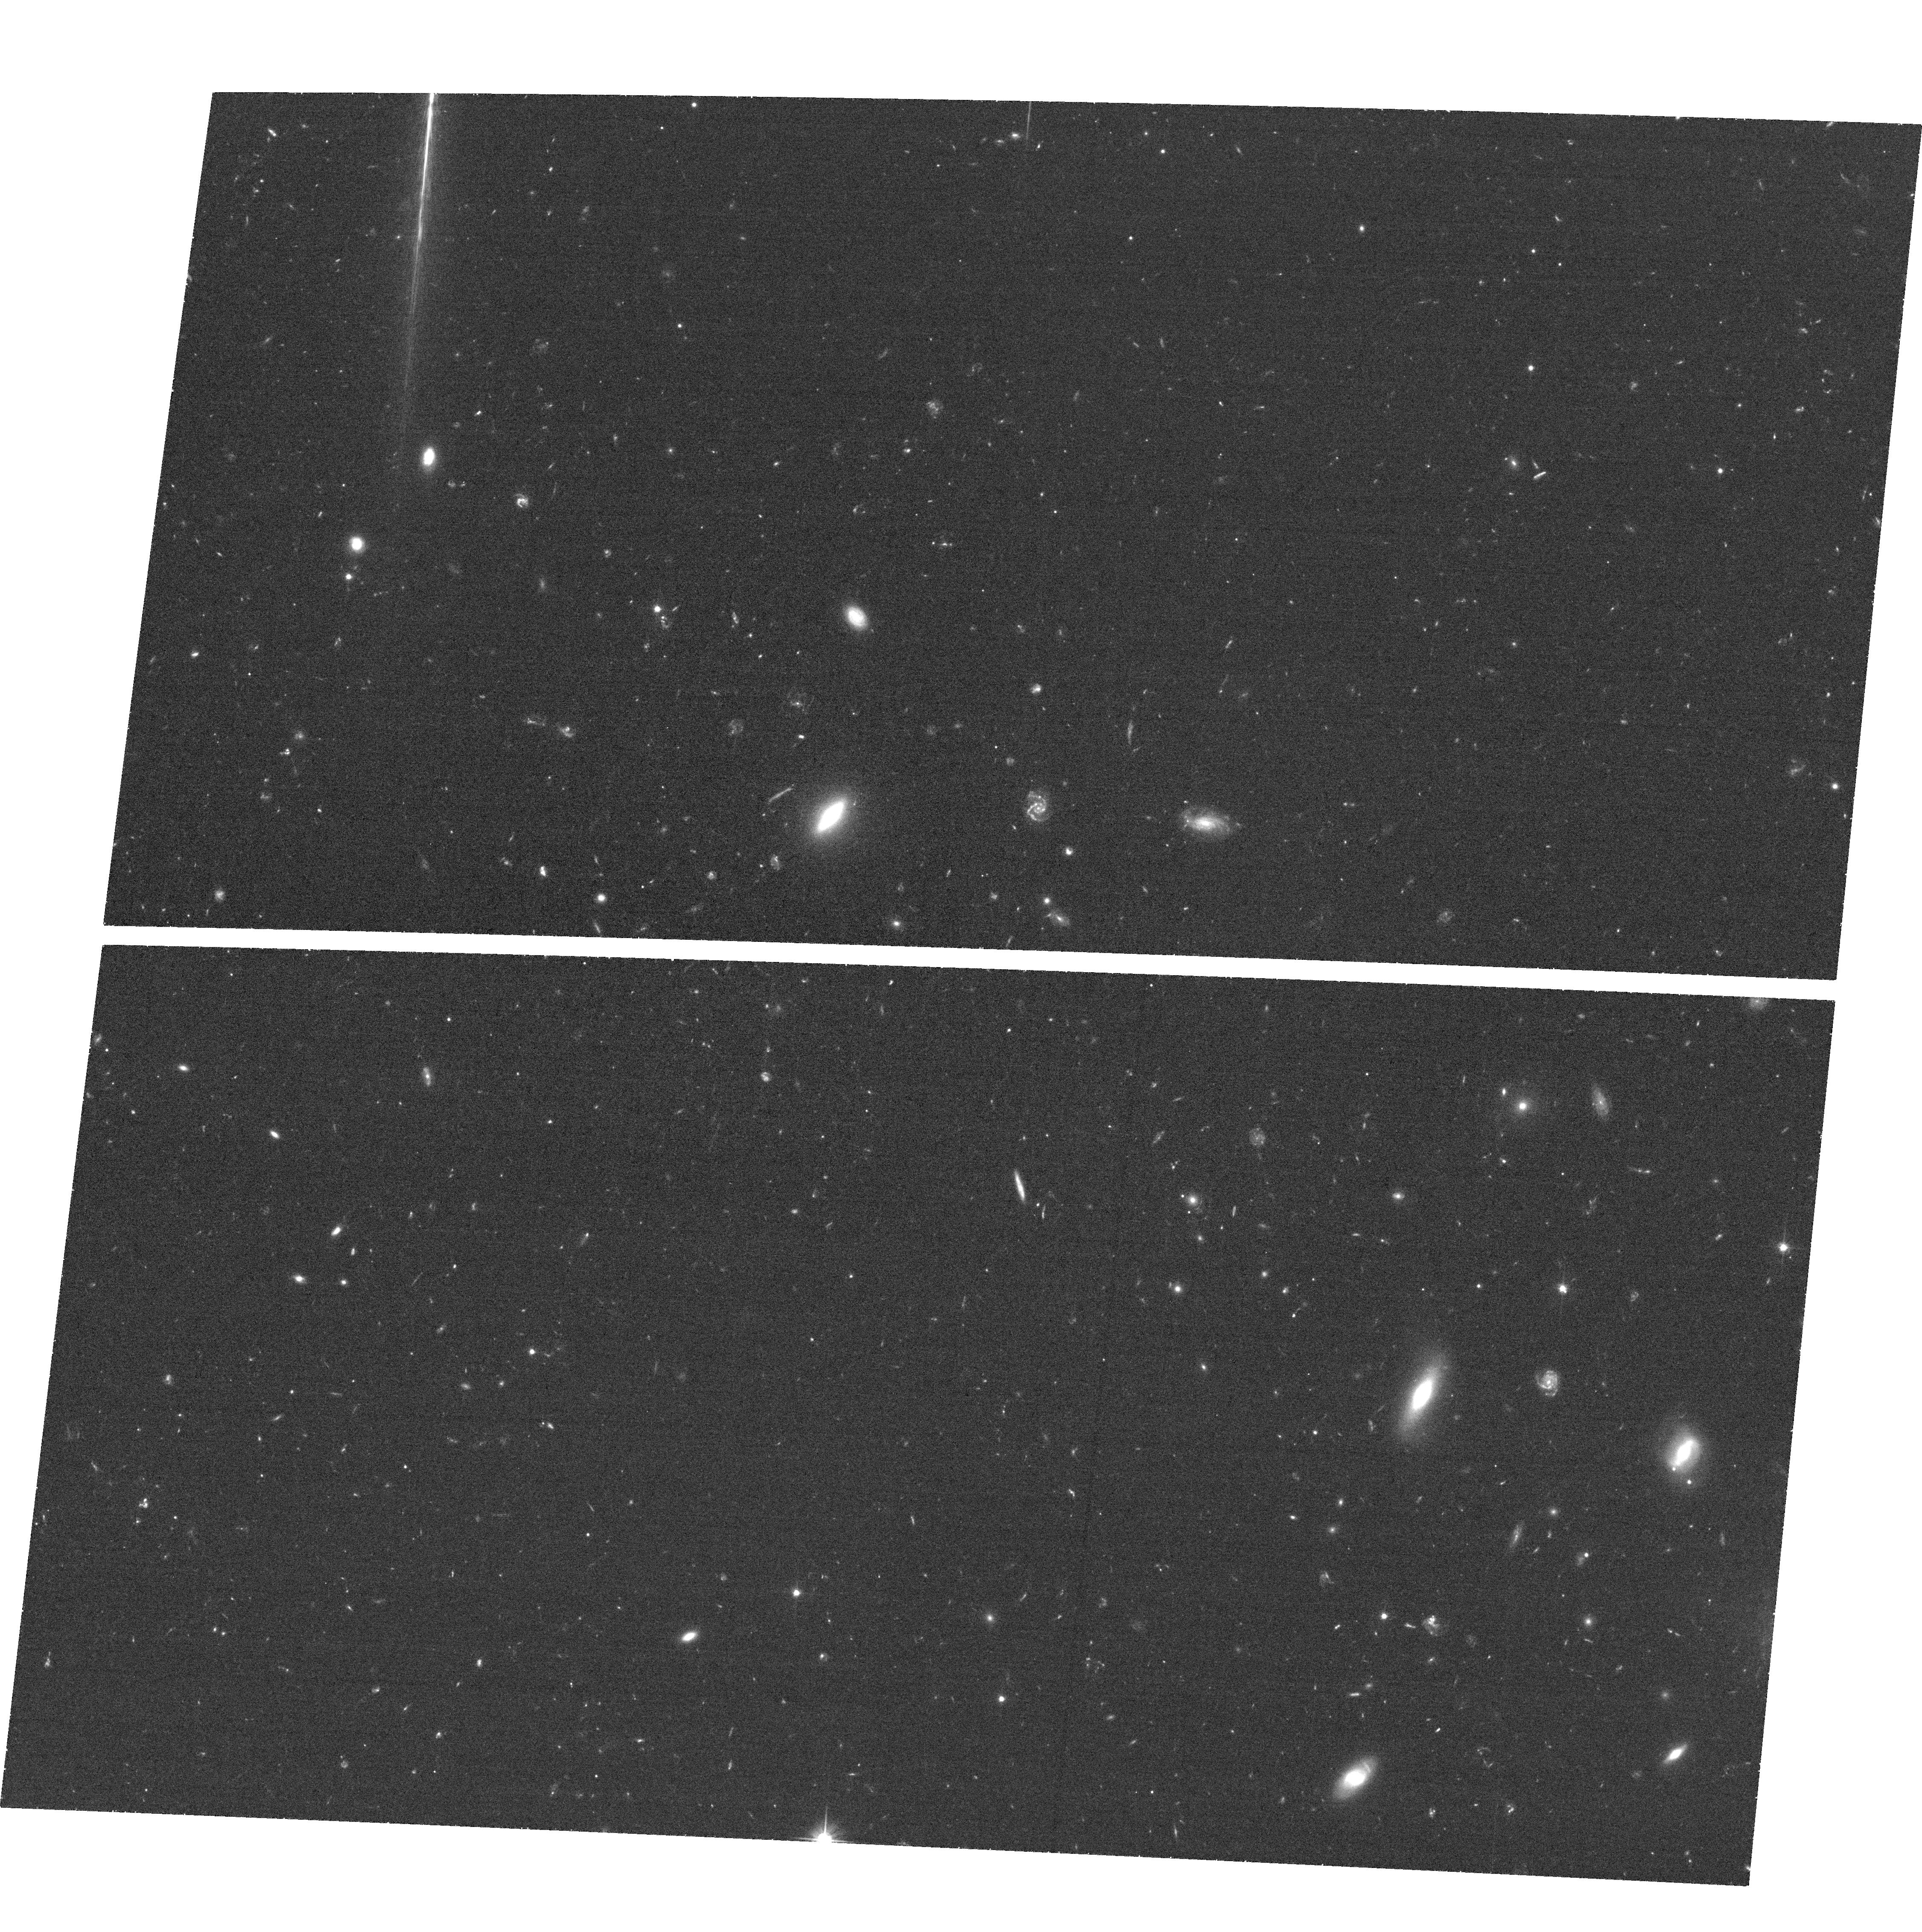
Target: SPT-CLJ2342-5411. Instrument: ACS/WFC. Filter: F606W. Exposure: 32 min. Observation ID: hst_12477_08_acs_wfc_f606w_jbqz08

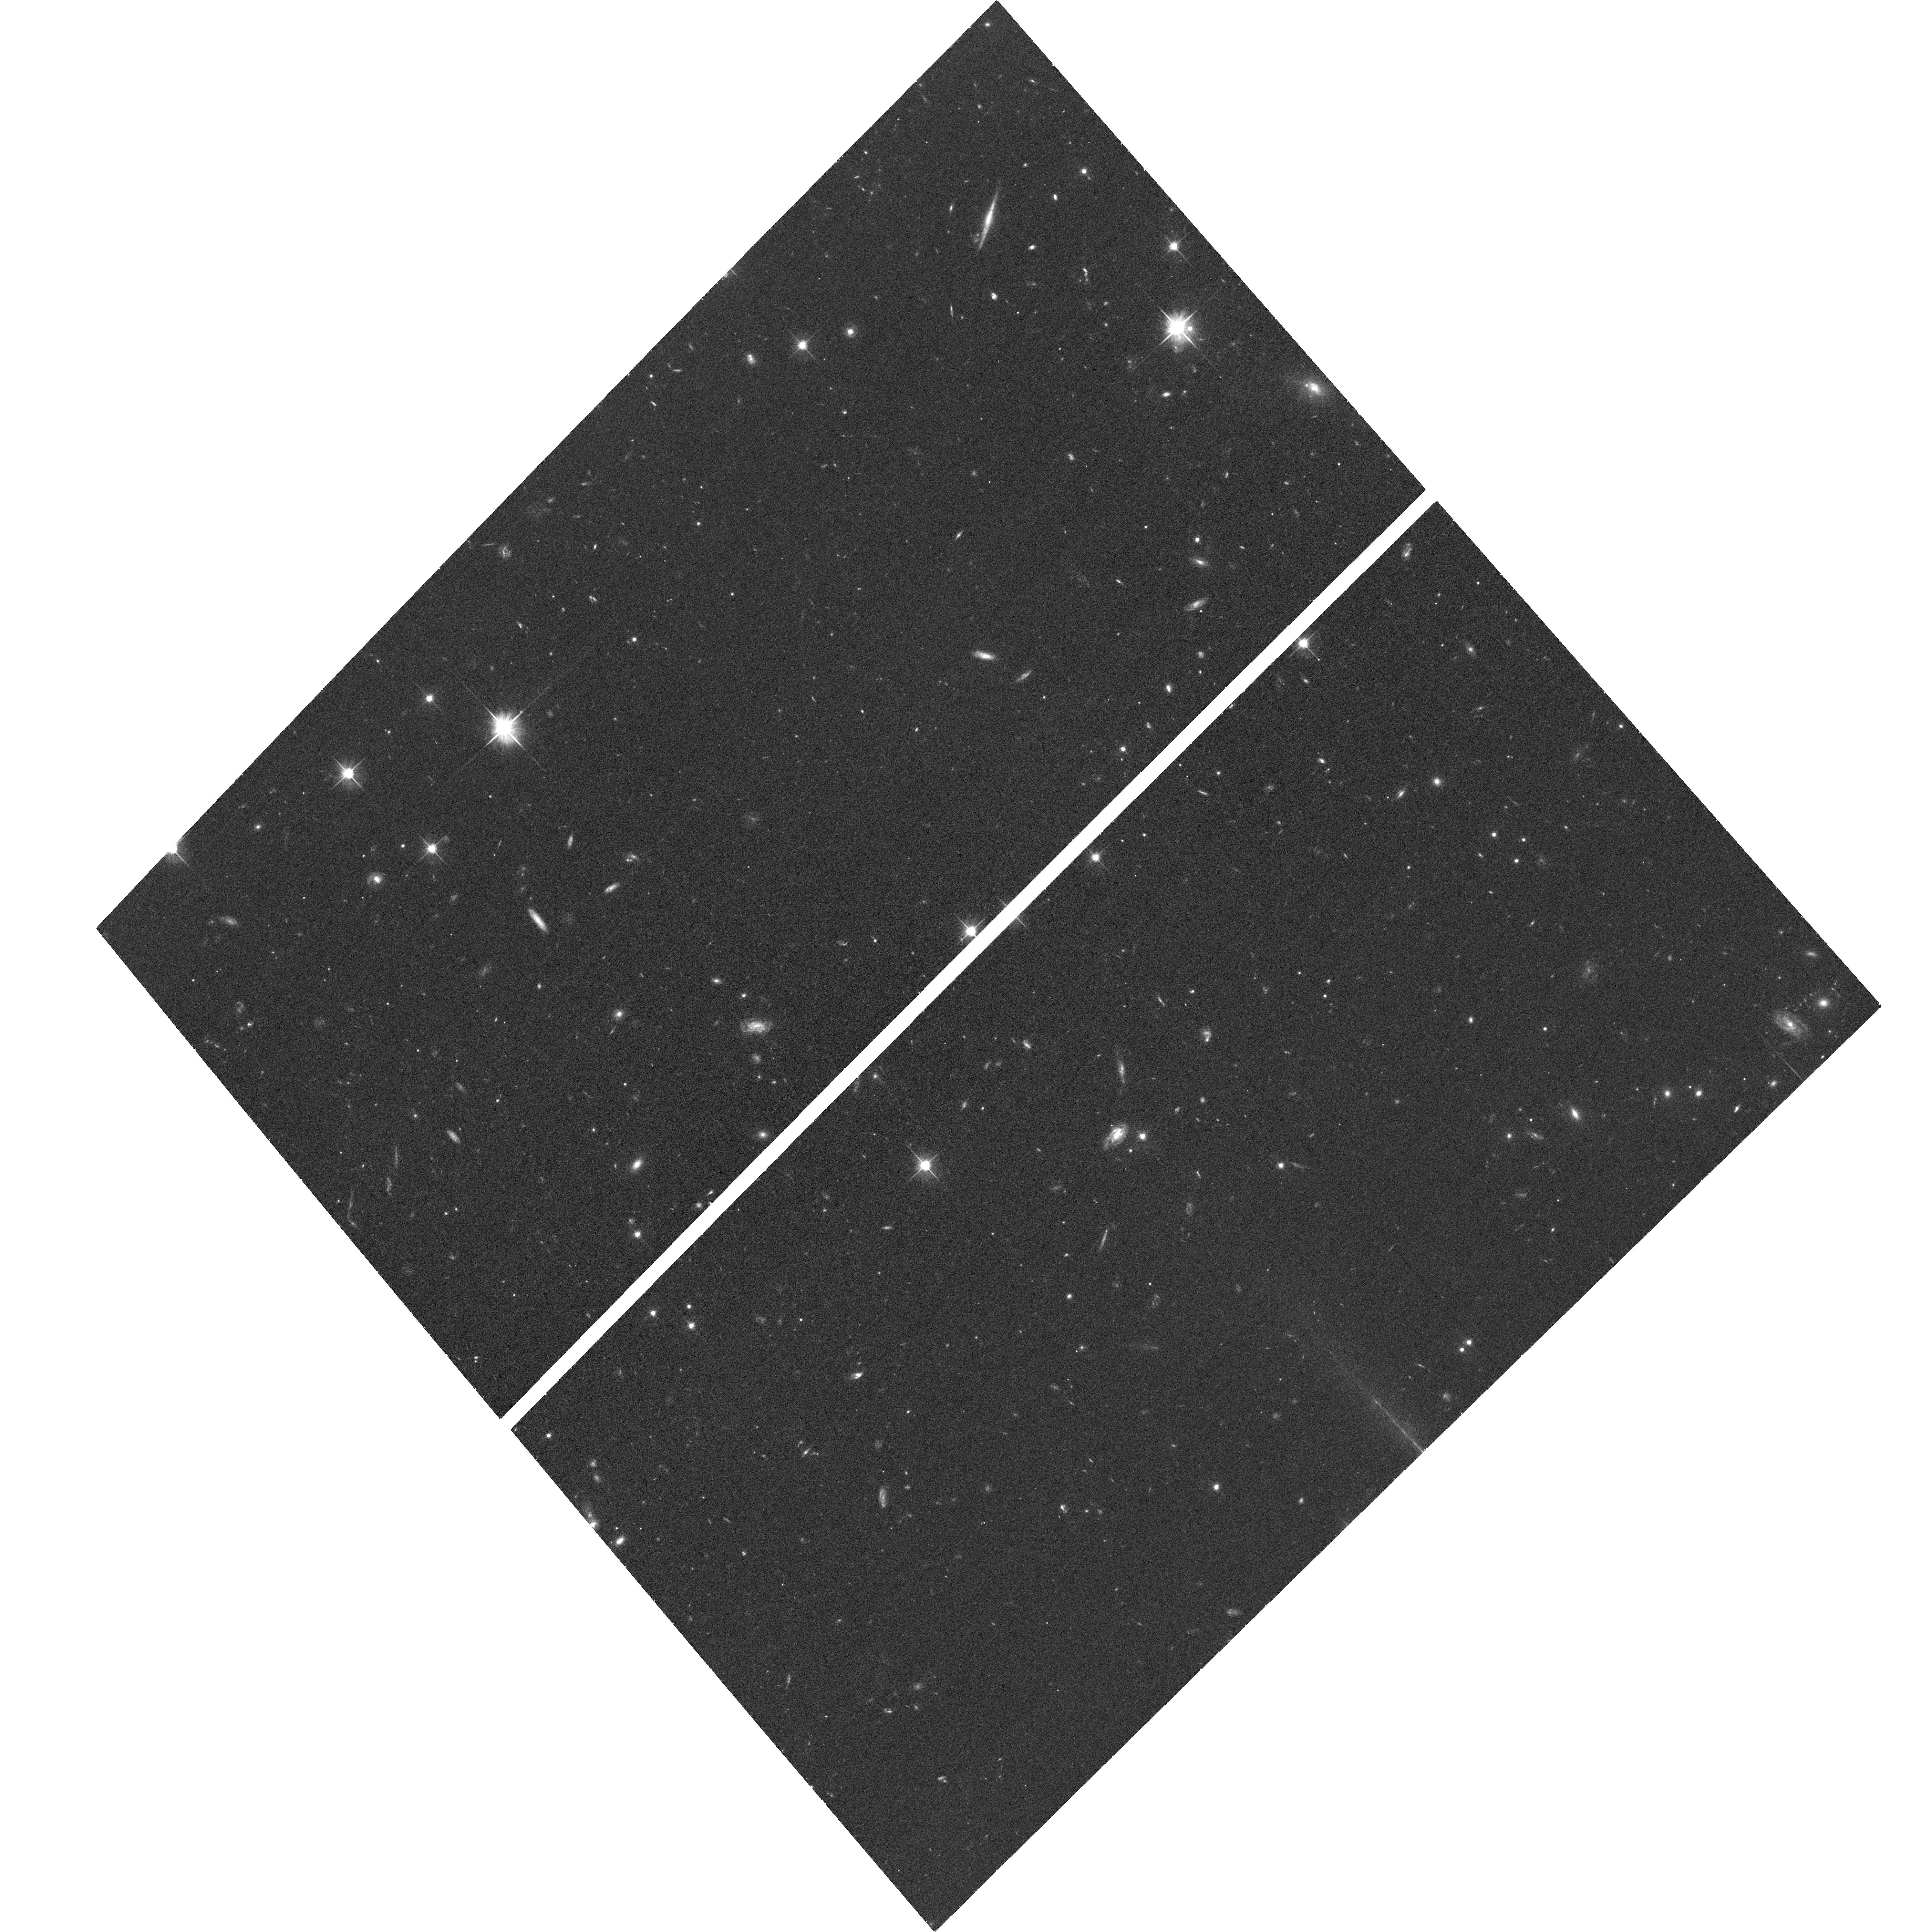
Target: SPT-CLJ2106-5844. Instrument: ACS/WFC. Filter: F606W. Exposure: 32 min. Observation ID: hst_12477_04_acs_wfc_f606w_jbqz04

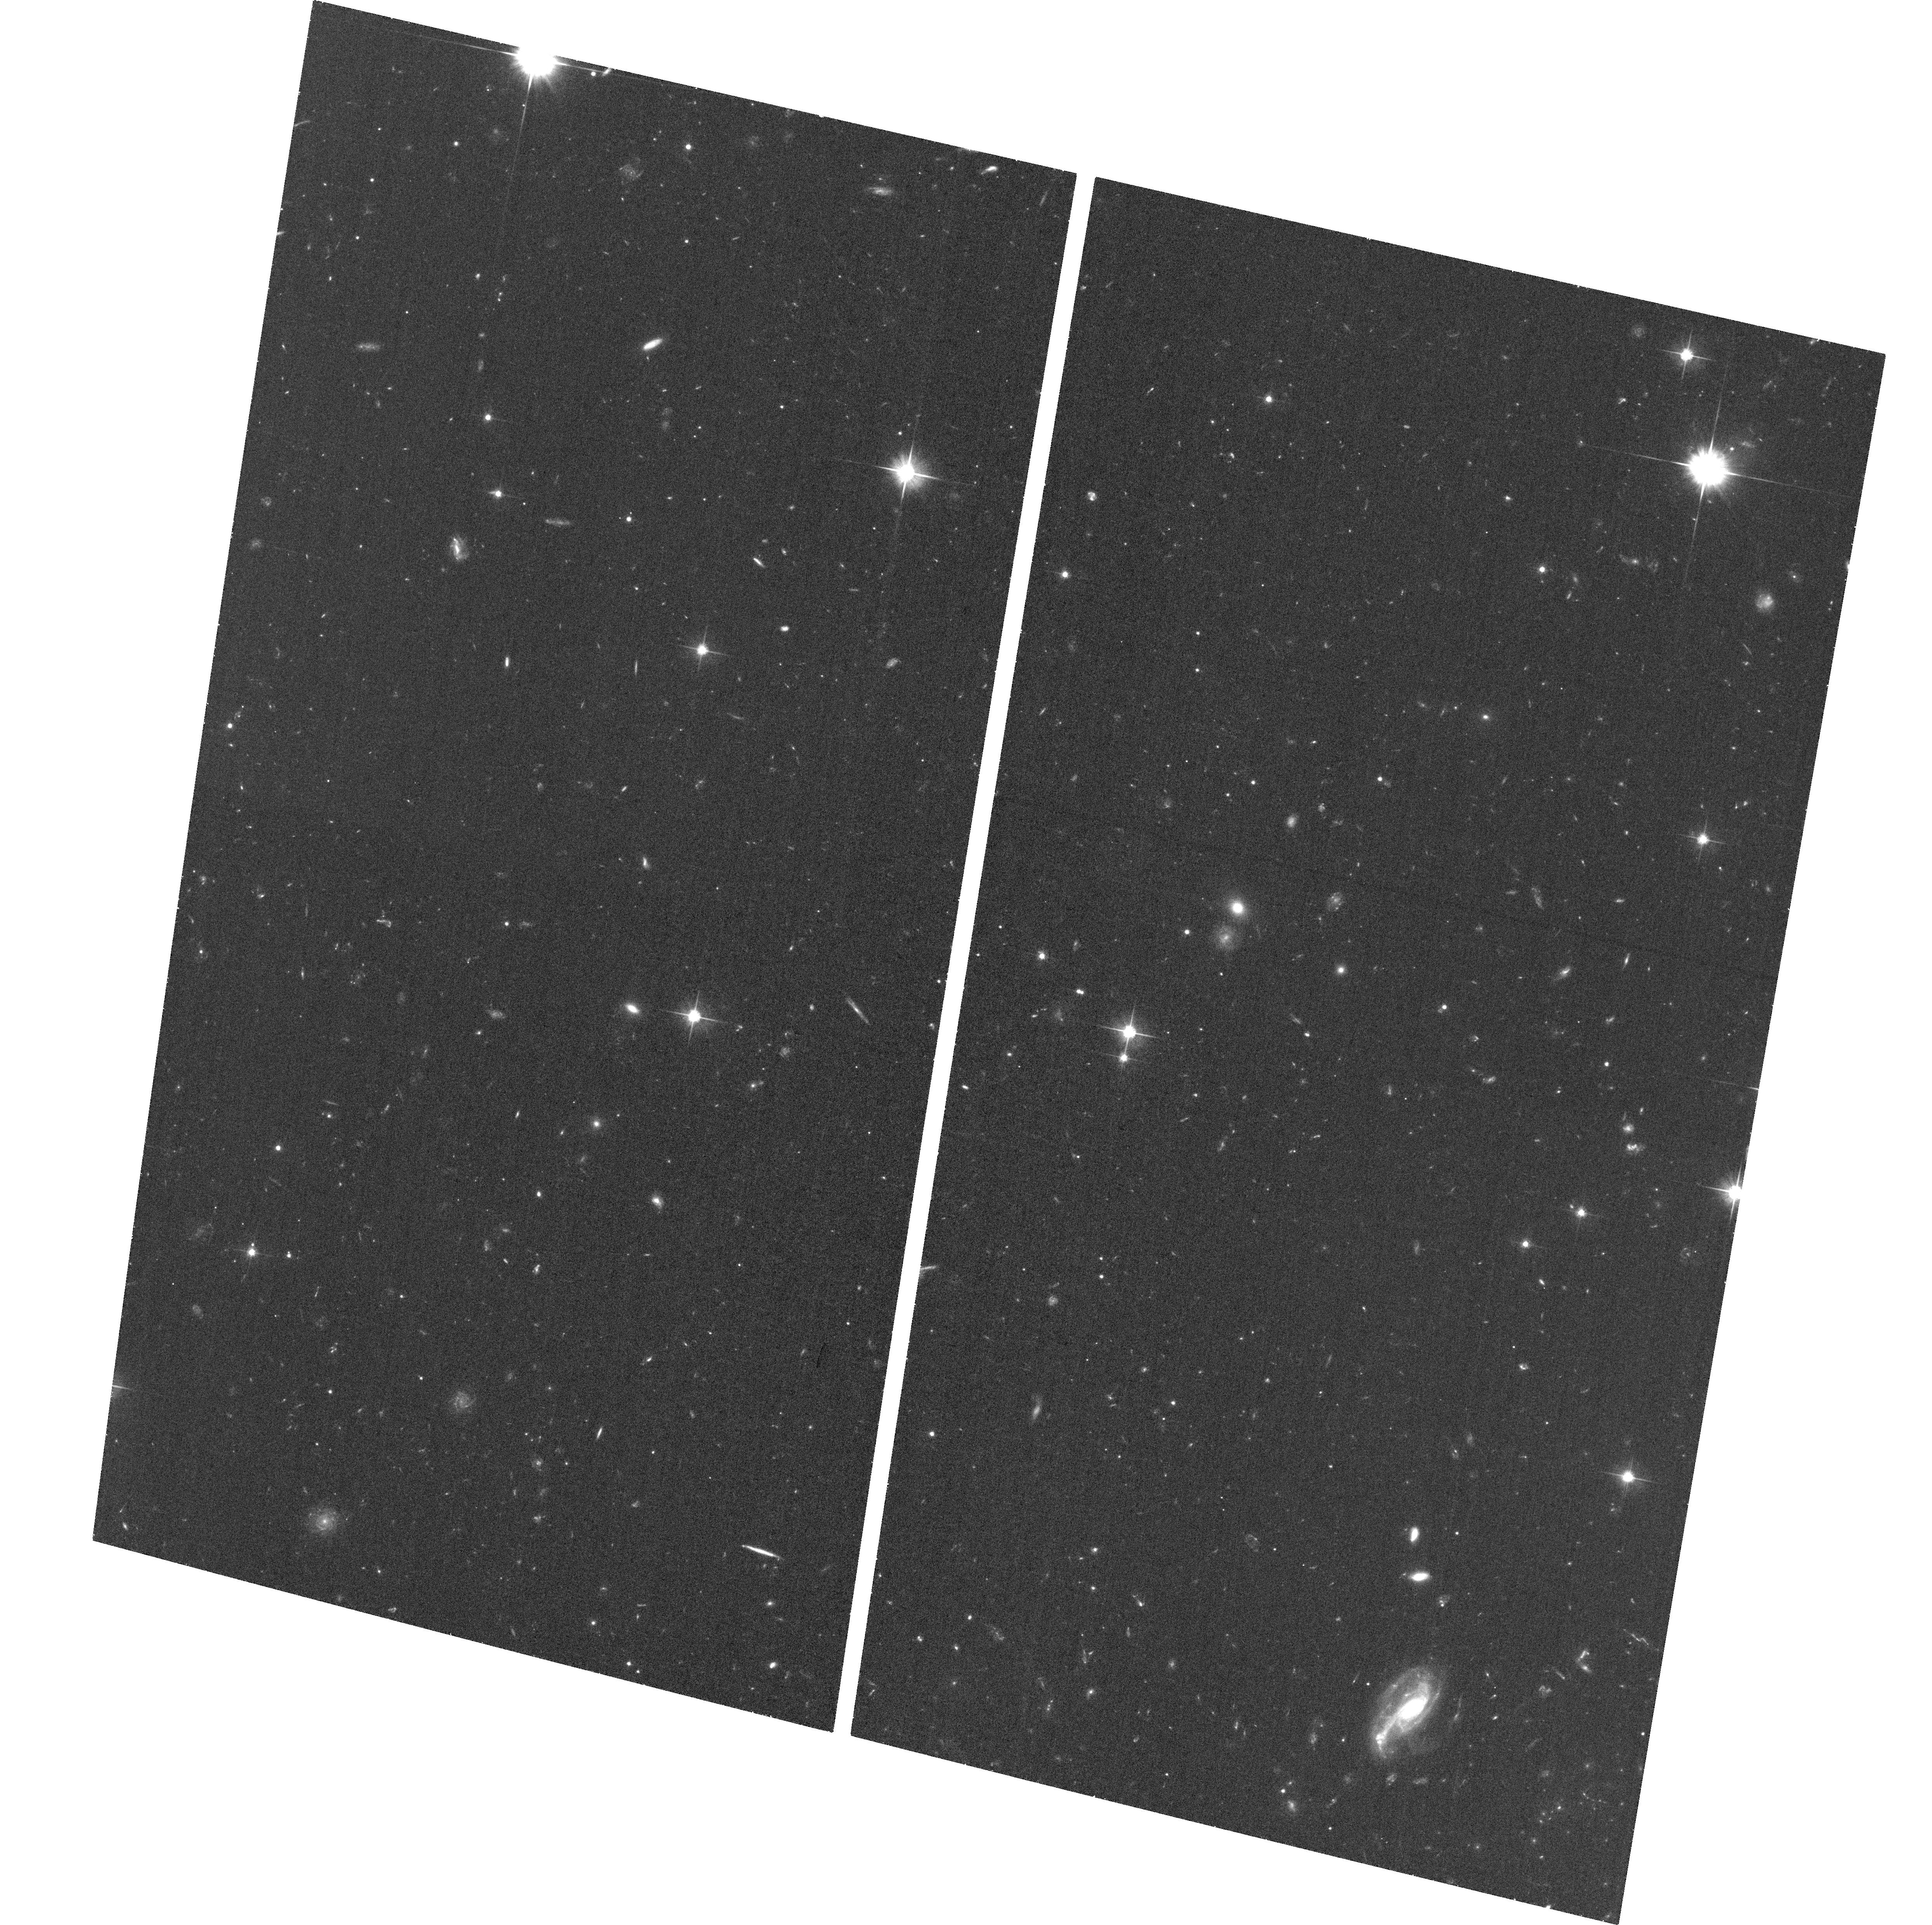
Target: SPT-CLJ0546-5345. Instrument: ACS/WFC. Filter: F606W. Exposure: 32 min. Observation ID: hst_12477_11_acs_wfc_f606w_jbqz11

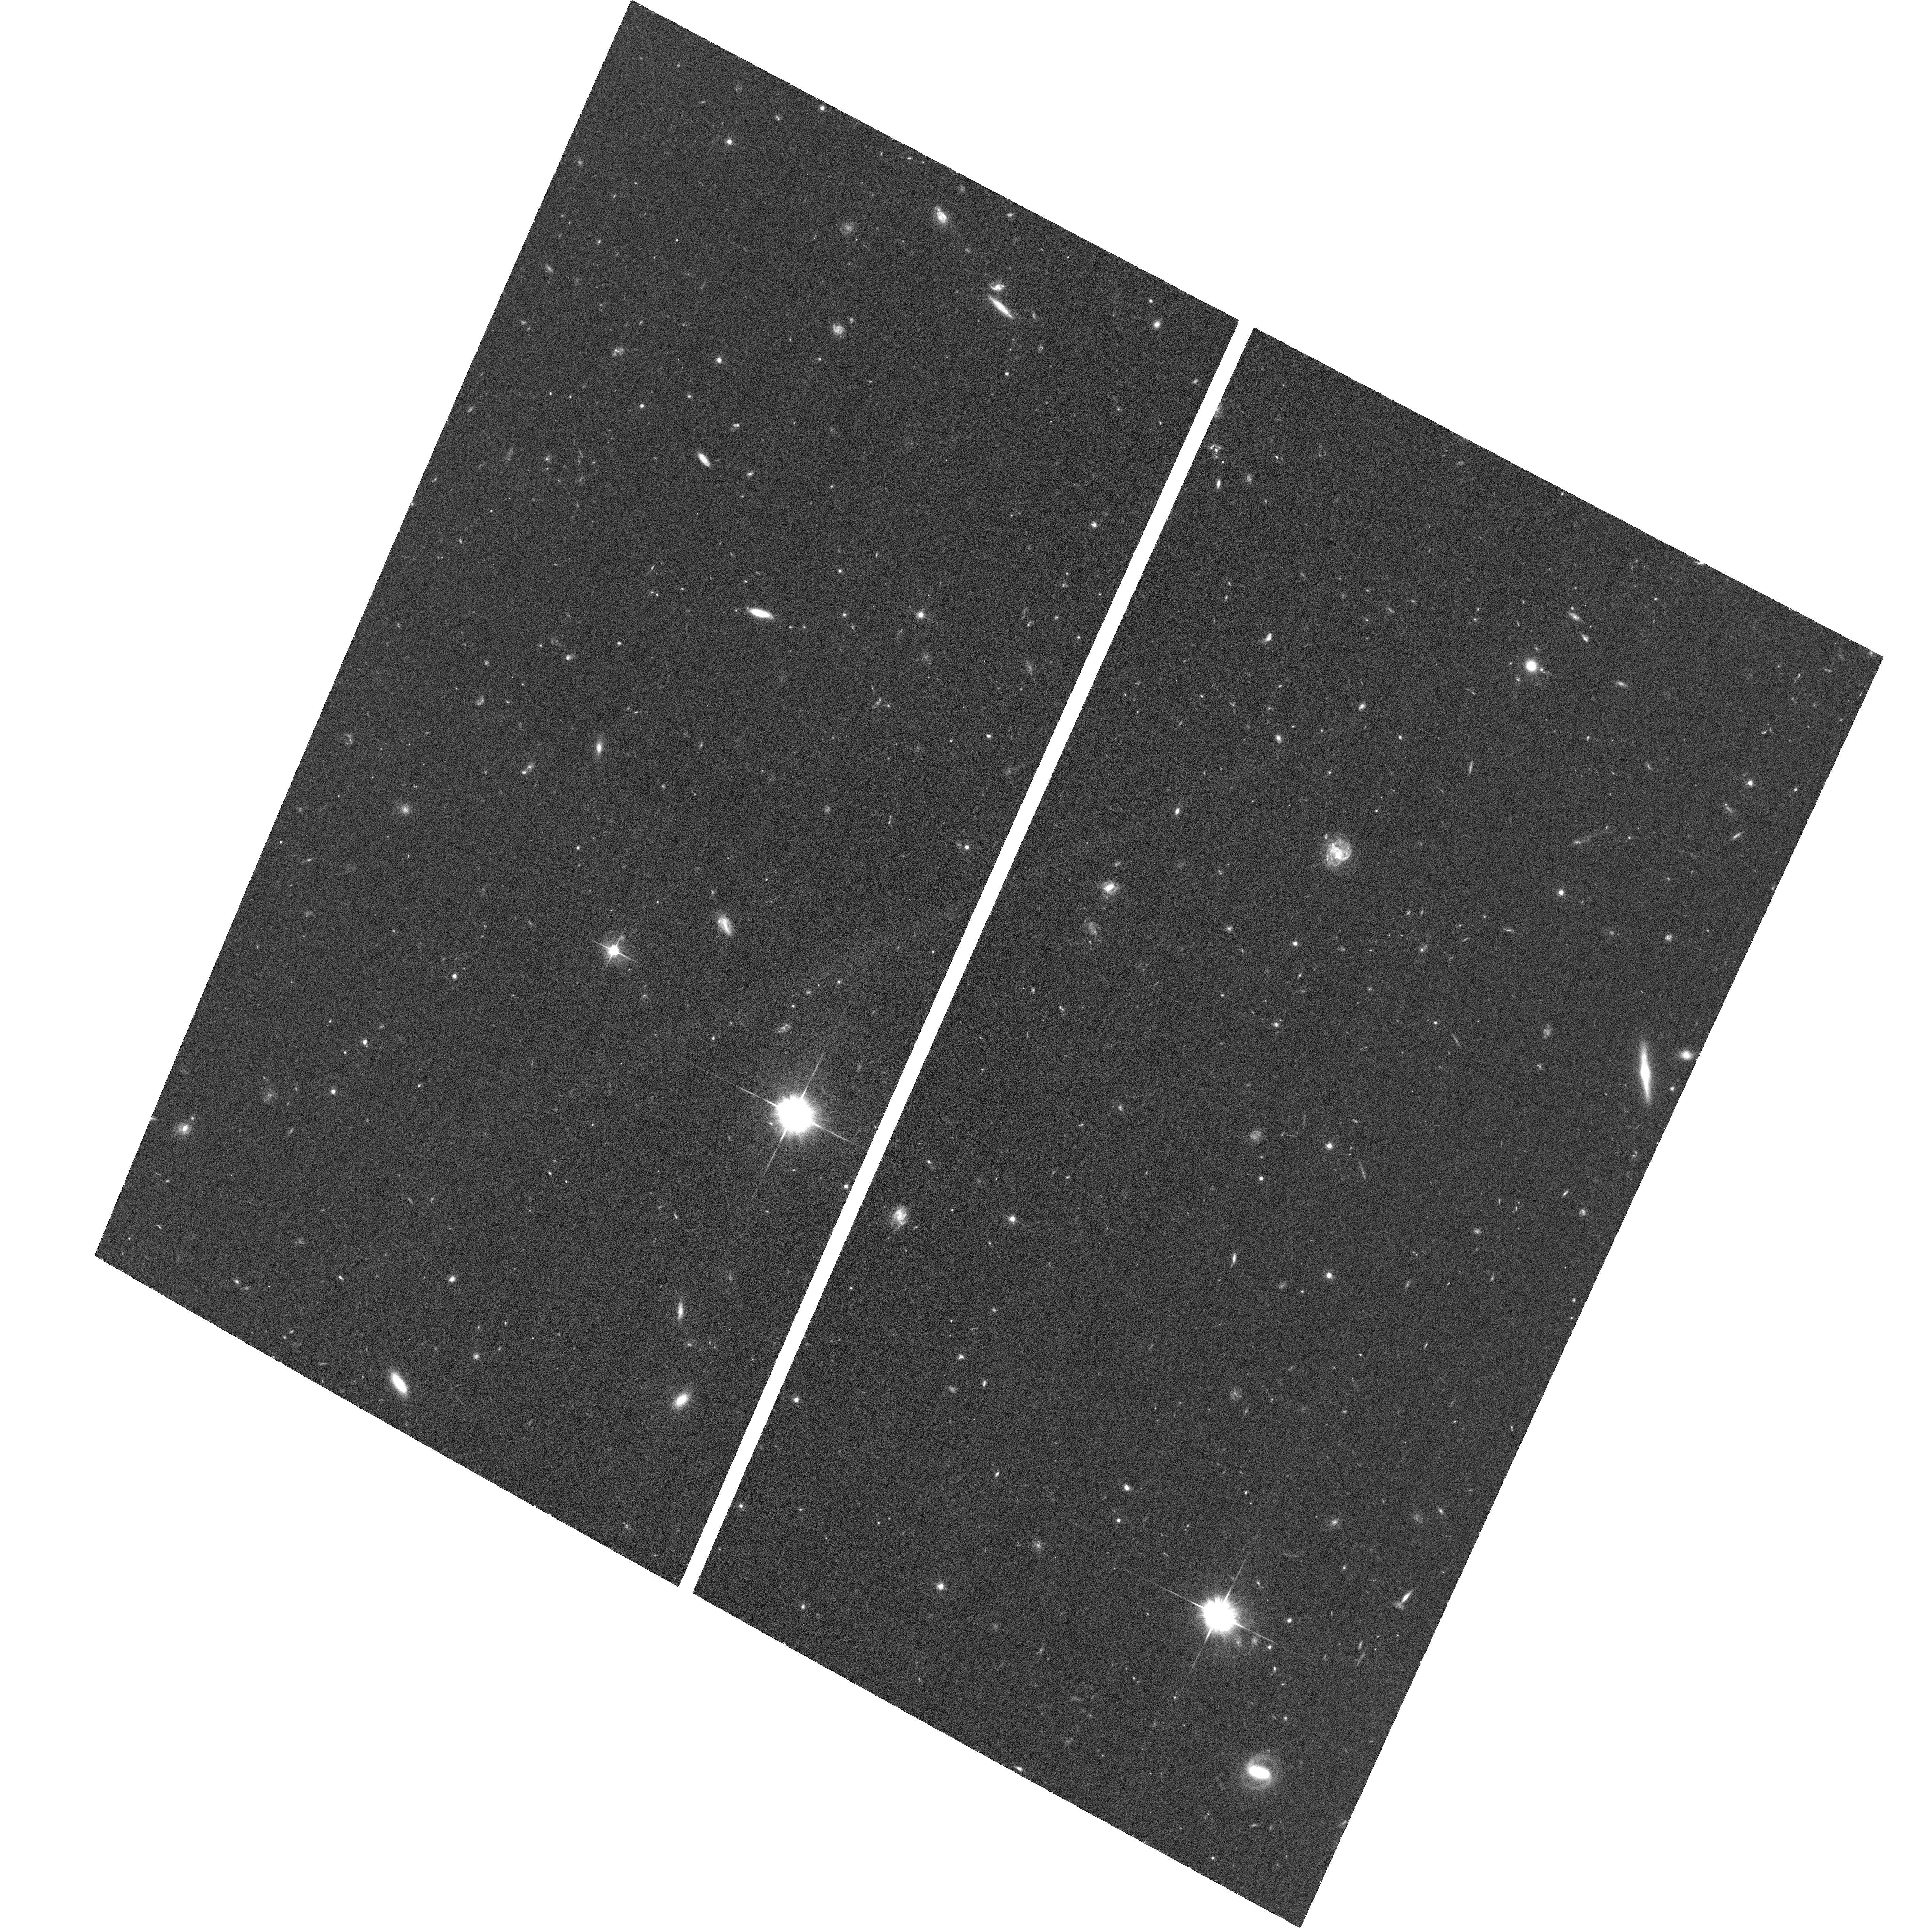
Target: SPT-CLJ0205-5829. Instrument: ACS/WFC. Filter: F606W. Exposure: 32 min. Observation ID: hst_12477_22_acs_wfc_f606w_jbqz22

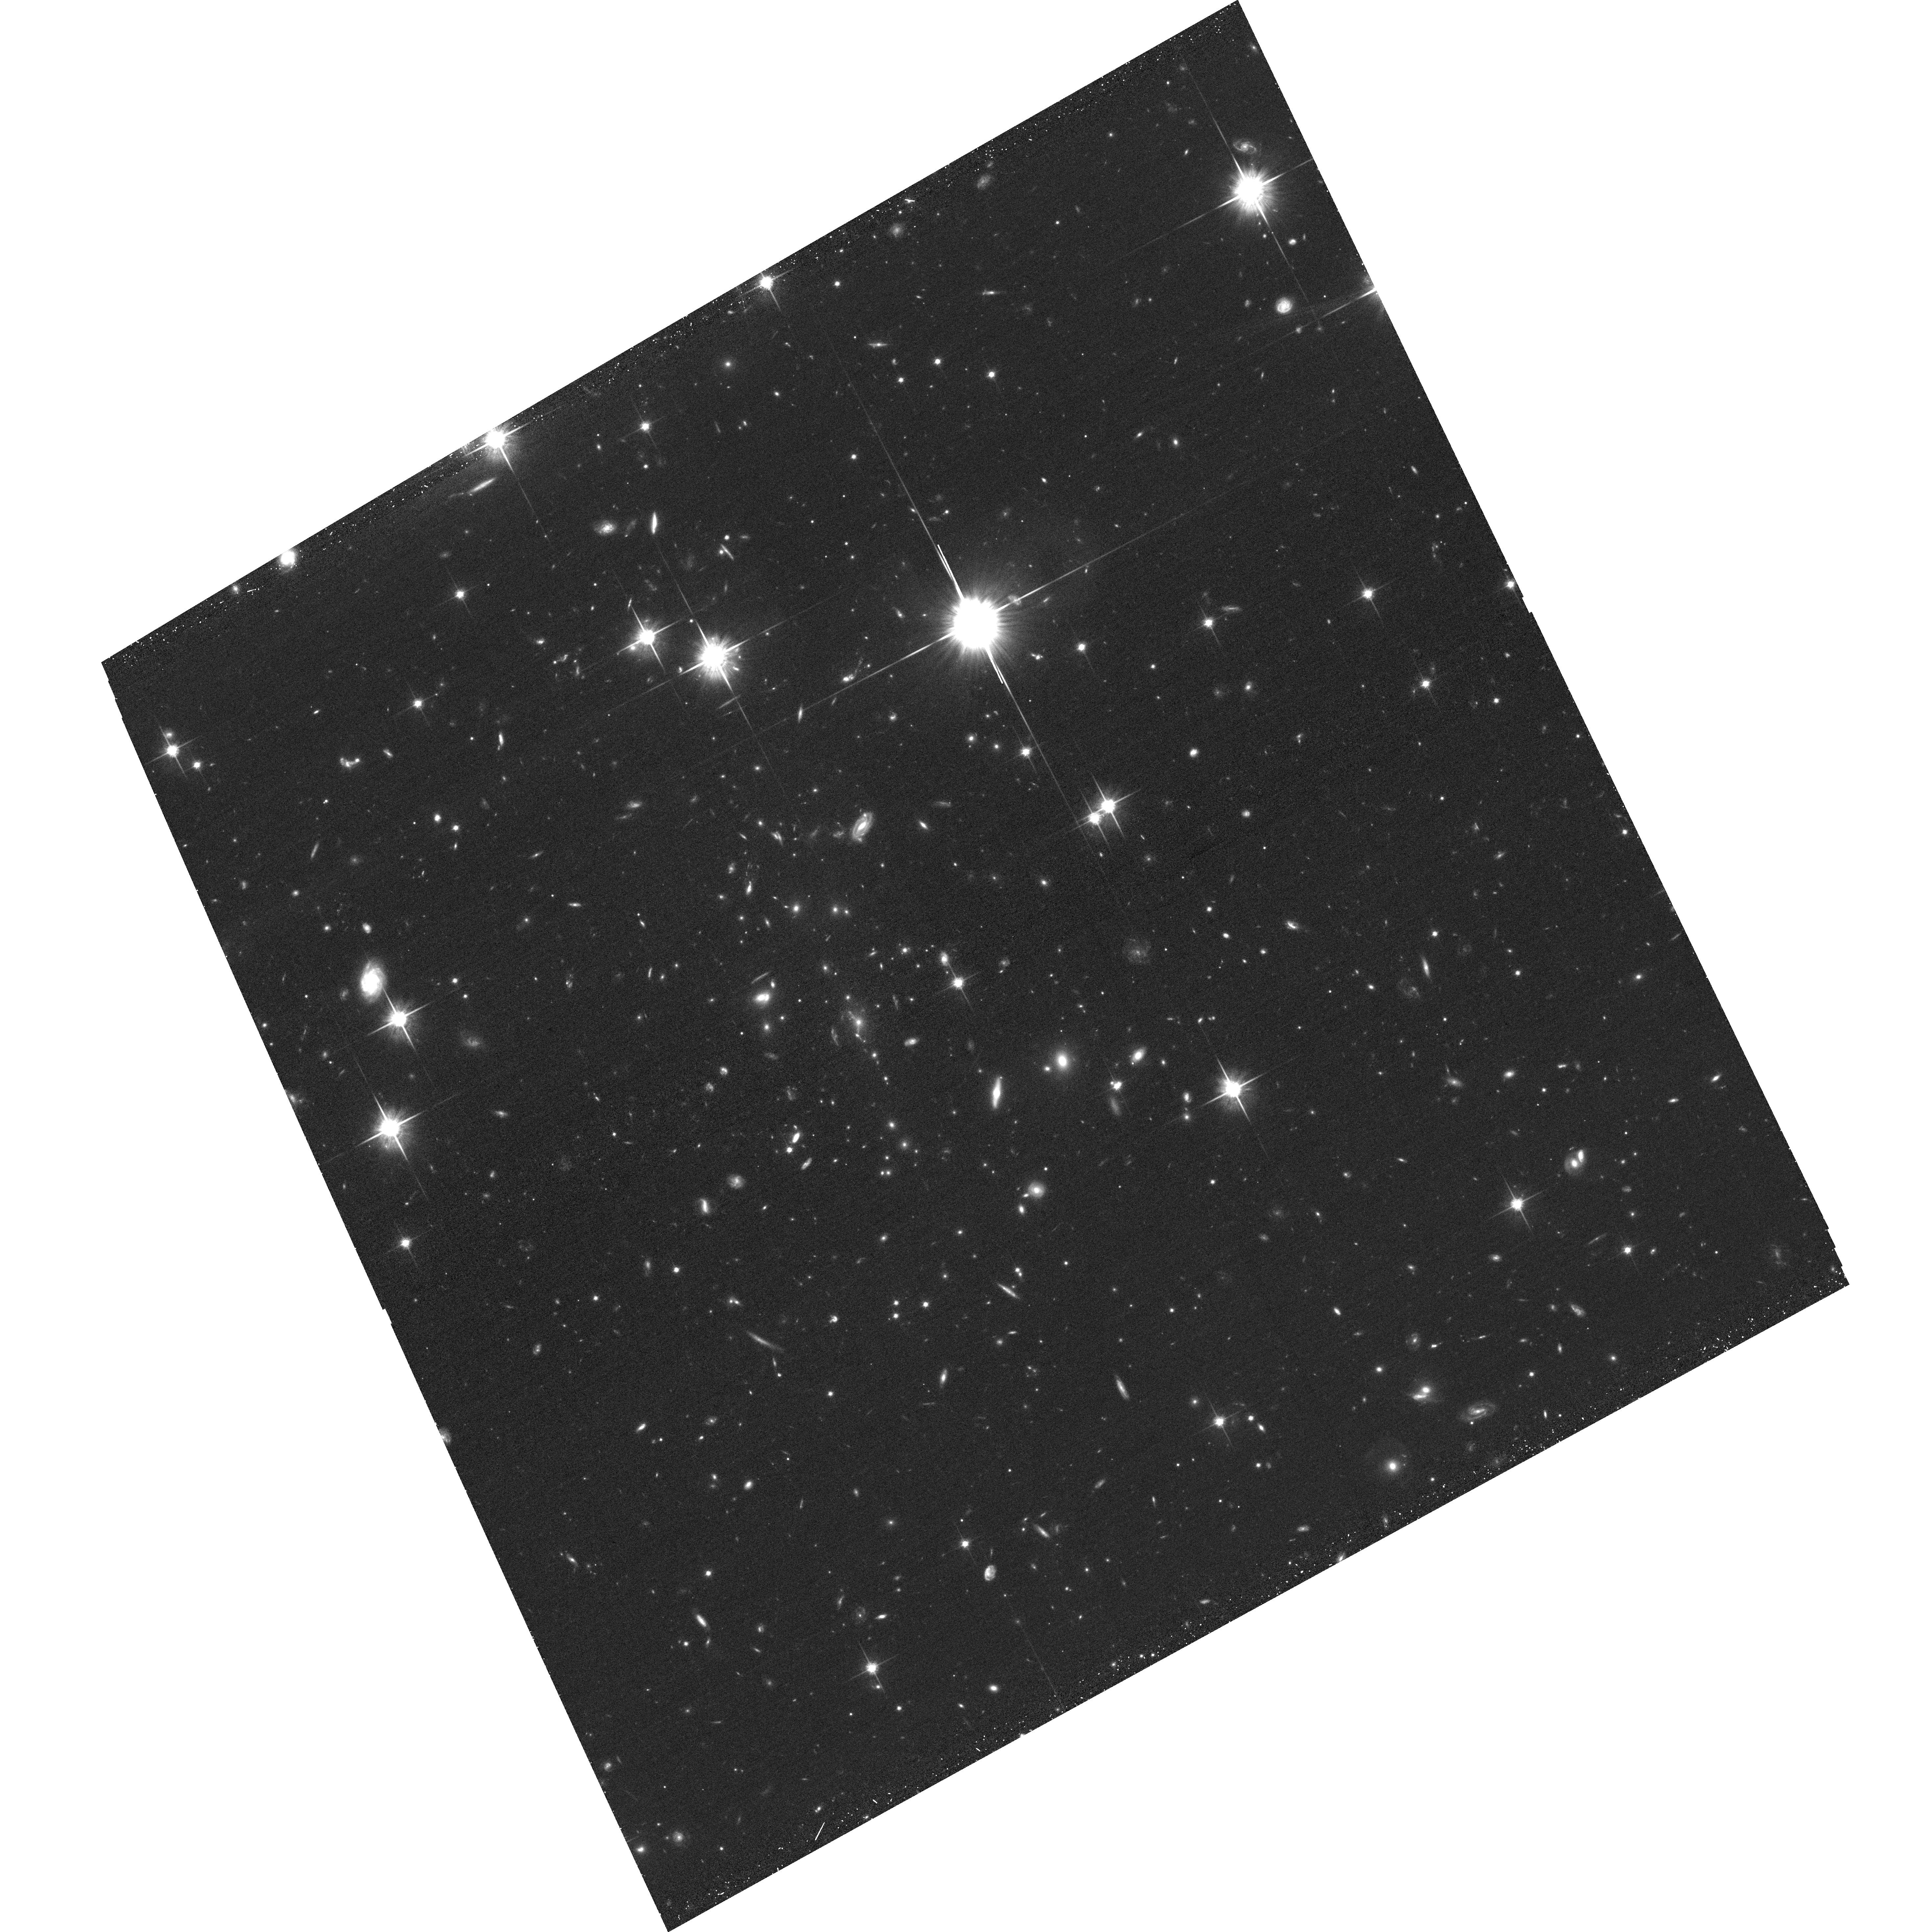
Target: SPT-CLJ0615-5746. Instrument: ACS/WFC. Filter: F814W. Exposure: 32 min. Observation ID: hst_12477_20_acs_wfc_f814w_jbqz20

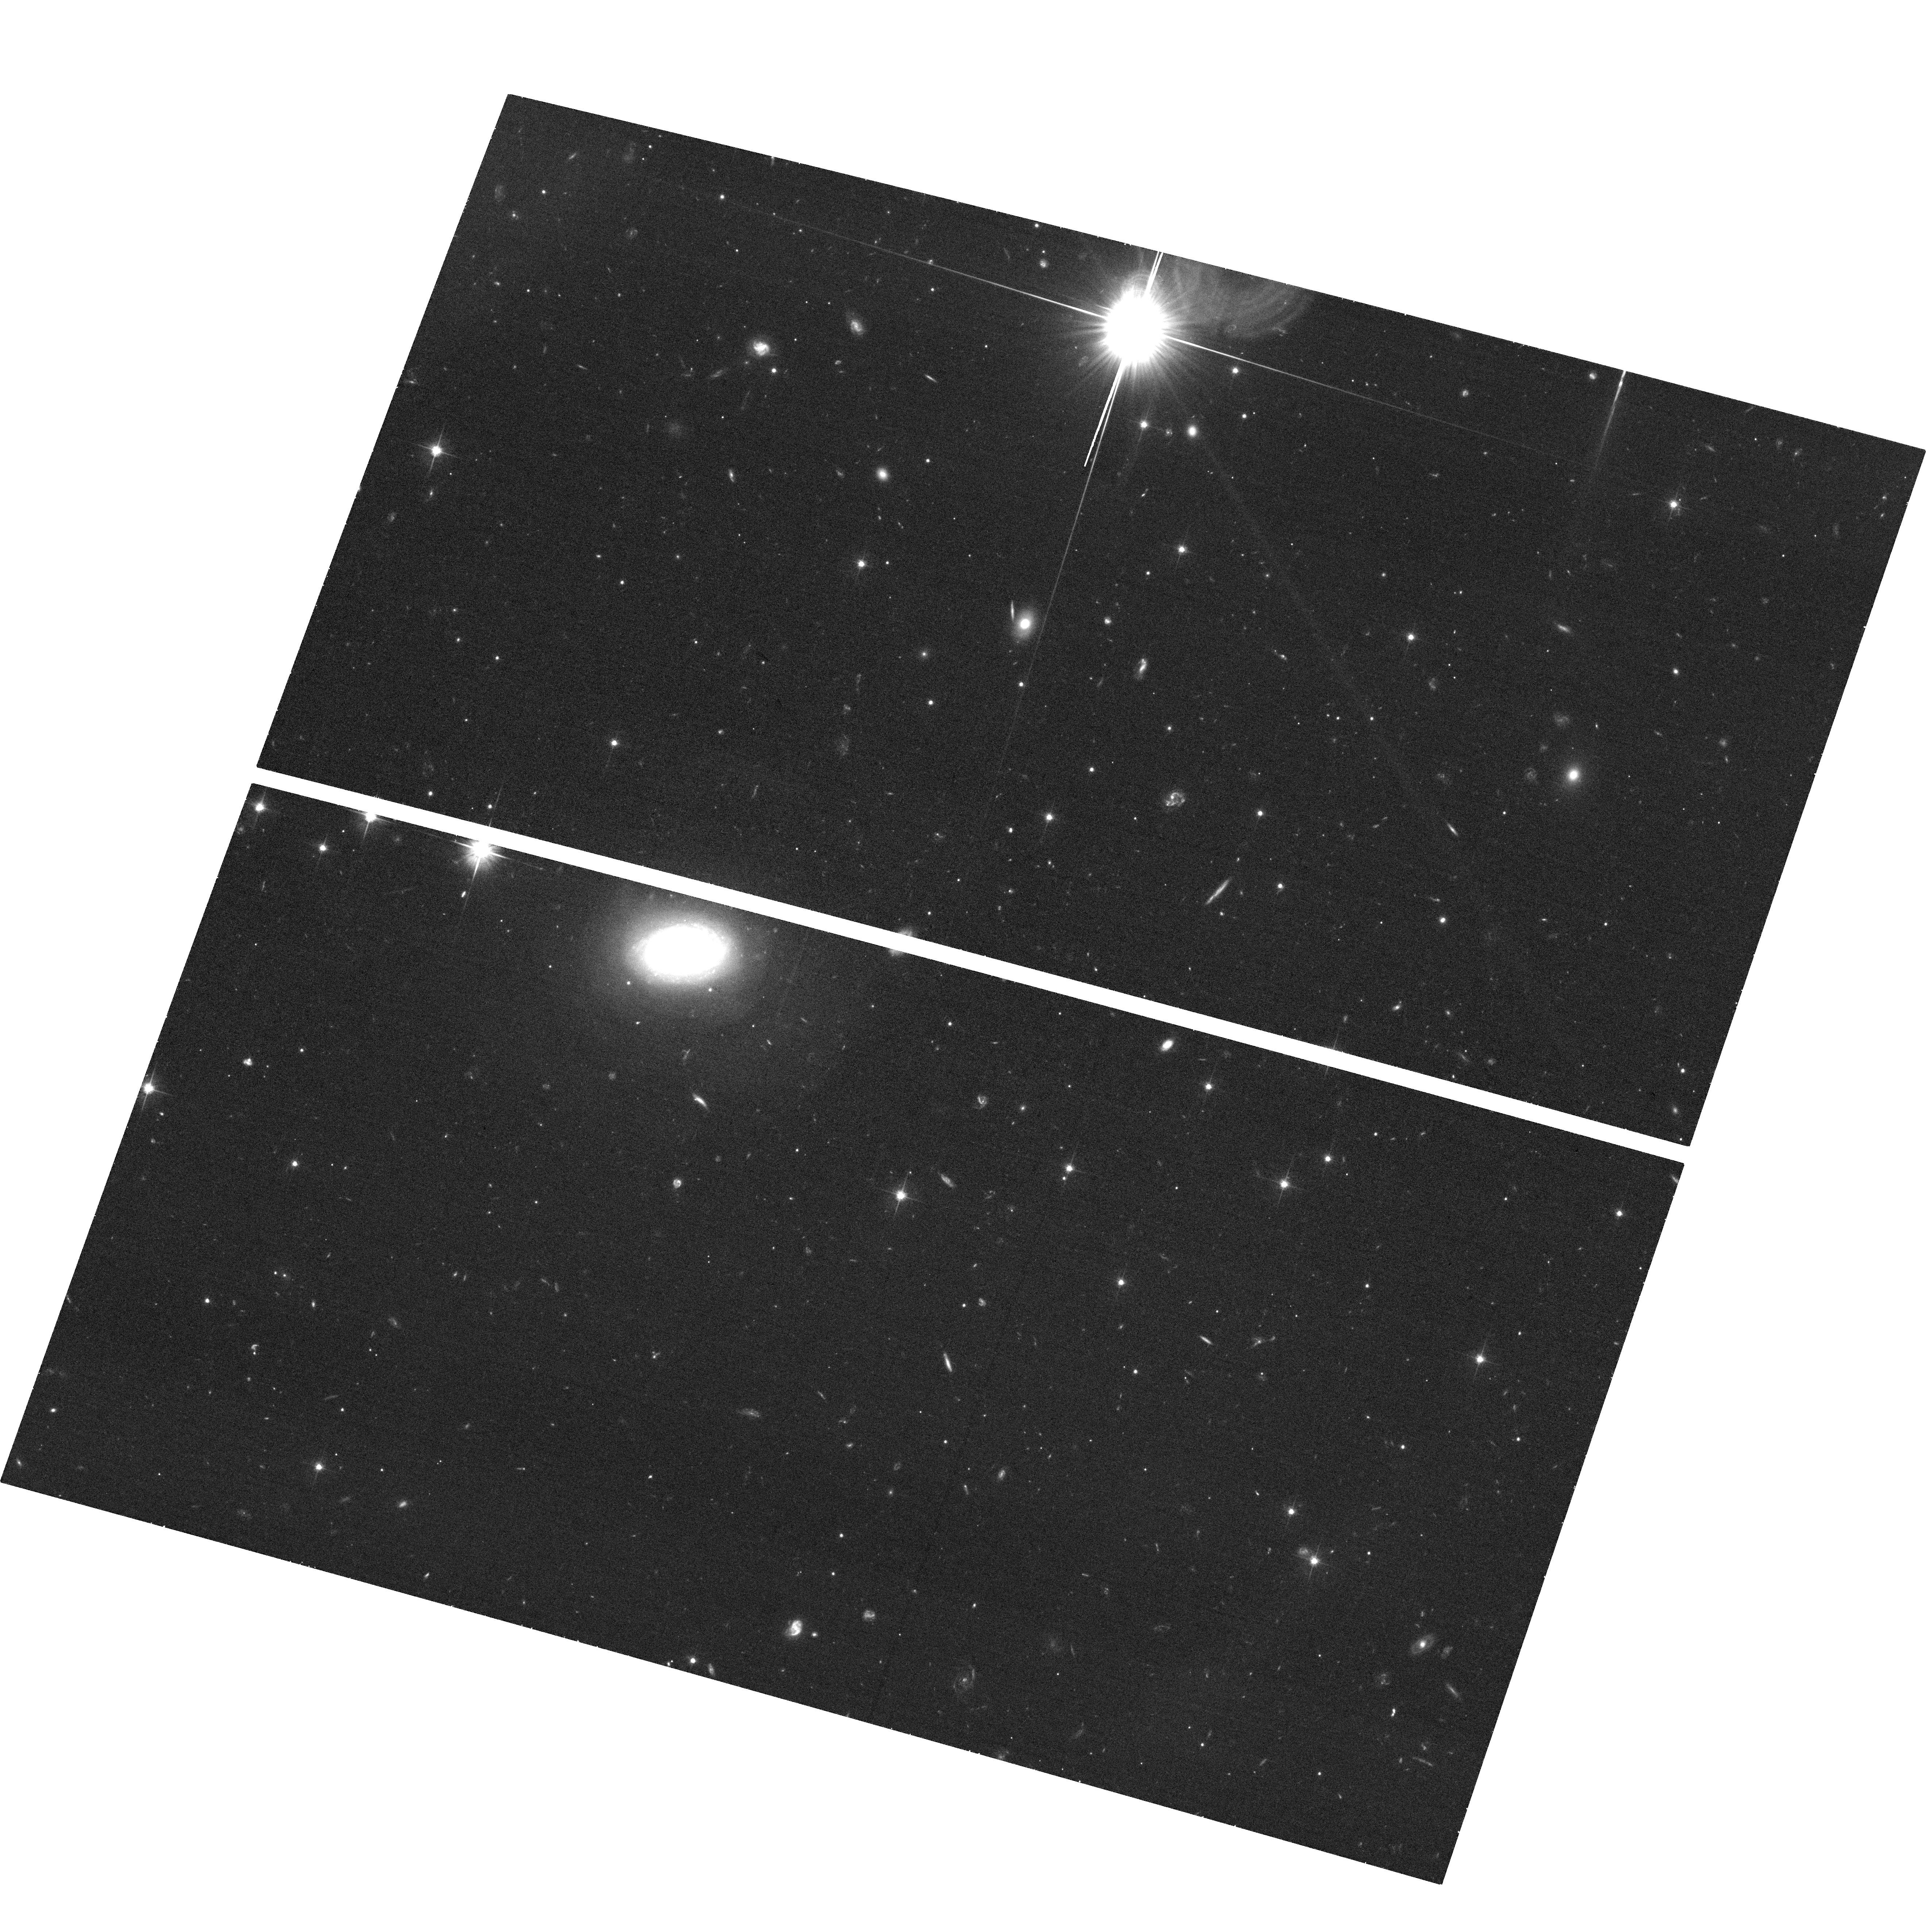
Target: SPT-CLJ2040-5726. Instrument: ACS/WFC. Filter: F606W. Exposure: 32 min. Observation ID: hst_12477_28_acs_wfc_f606w_jbqz28

Weak lensing masses of the highest redshift galaxy clusters from the South Pole Telescope SZ survey (PI: High, Fredrick W.)

The South Pole Telescope (SPT) has detected clusters above a nearly uniform mass threshold over an extremely broad range in redshift by searching for the Sunyaev-Zel'dovich effect. The observed abundance of clusters from such a sample is directly sensitive to the growth function of matter perturbations over the majority of the history of the universe, and thereby provides crucial constraints on dark energy with systematics that are complementary to traditional distance-based measures. The dominant source of uncertainty on dark energy constraints from this technique is our estimate of total cluster mass. We request HST observations of seven clusters of mass (0.3-1)x10^15 Msun at 0.93 < z < 1.2 in order to obtain weak lensing mass measurements of these systems. While the gas and dark-matter properties of clusters out to redshift z ~ 0.4 have been well studied, this is the first time this analysis has been extended to such high-mass clusters at z ~ 1. Empirically verifying whether these clusters have bulk matter properties similar to the better understood local samples is necessary for obtaining the best possible estimates of cosmological parameters. This is the critical high-redshift complement to our recently approved weak lensing observations of seven 0.6 < z < 0.9 clusters with HST Cycle 18, and ten 0.3 < z < 0.6 clusters using Megacam at the Magellan 6.5 m in Chile. The weak lensing mass estimates will be combined with existing SZ, Chandra and XMM, Spitzer/IRAC, and optical data that have already been obtained or are scheduled for later this year, as part of a multi-wavelength, multi-technique effort to measure cluster masses with minimal systematic error.